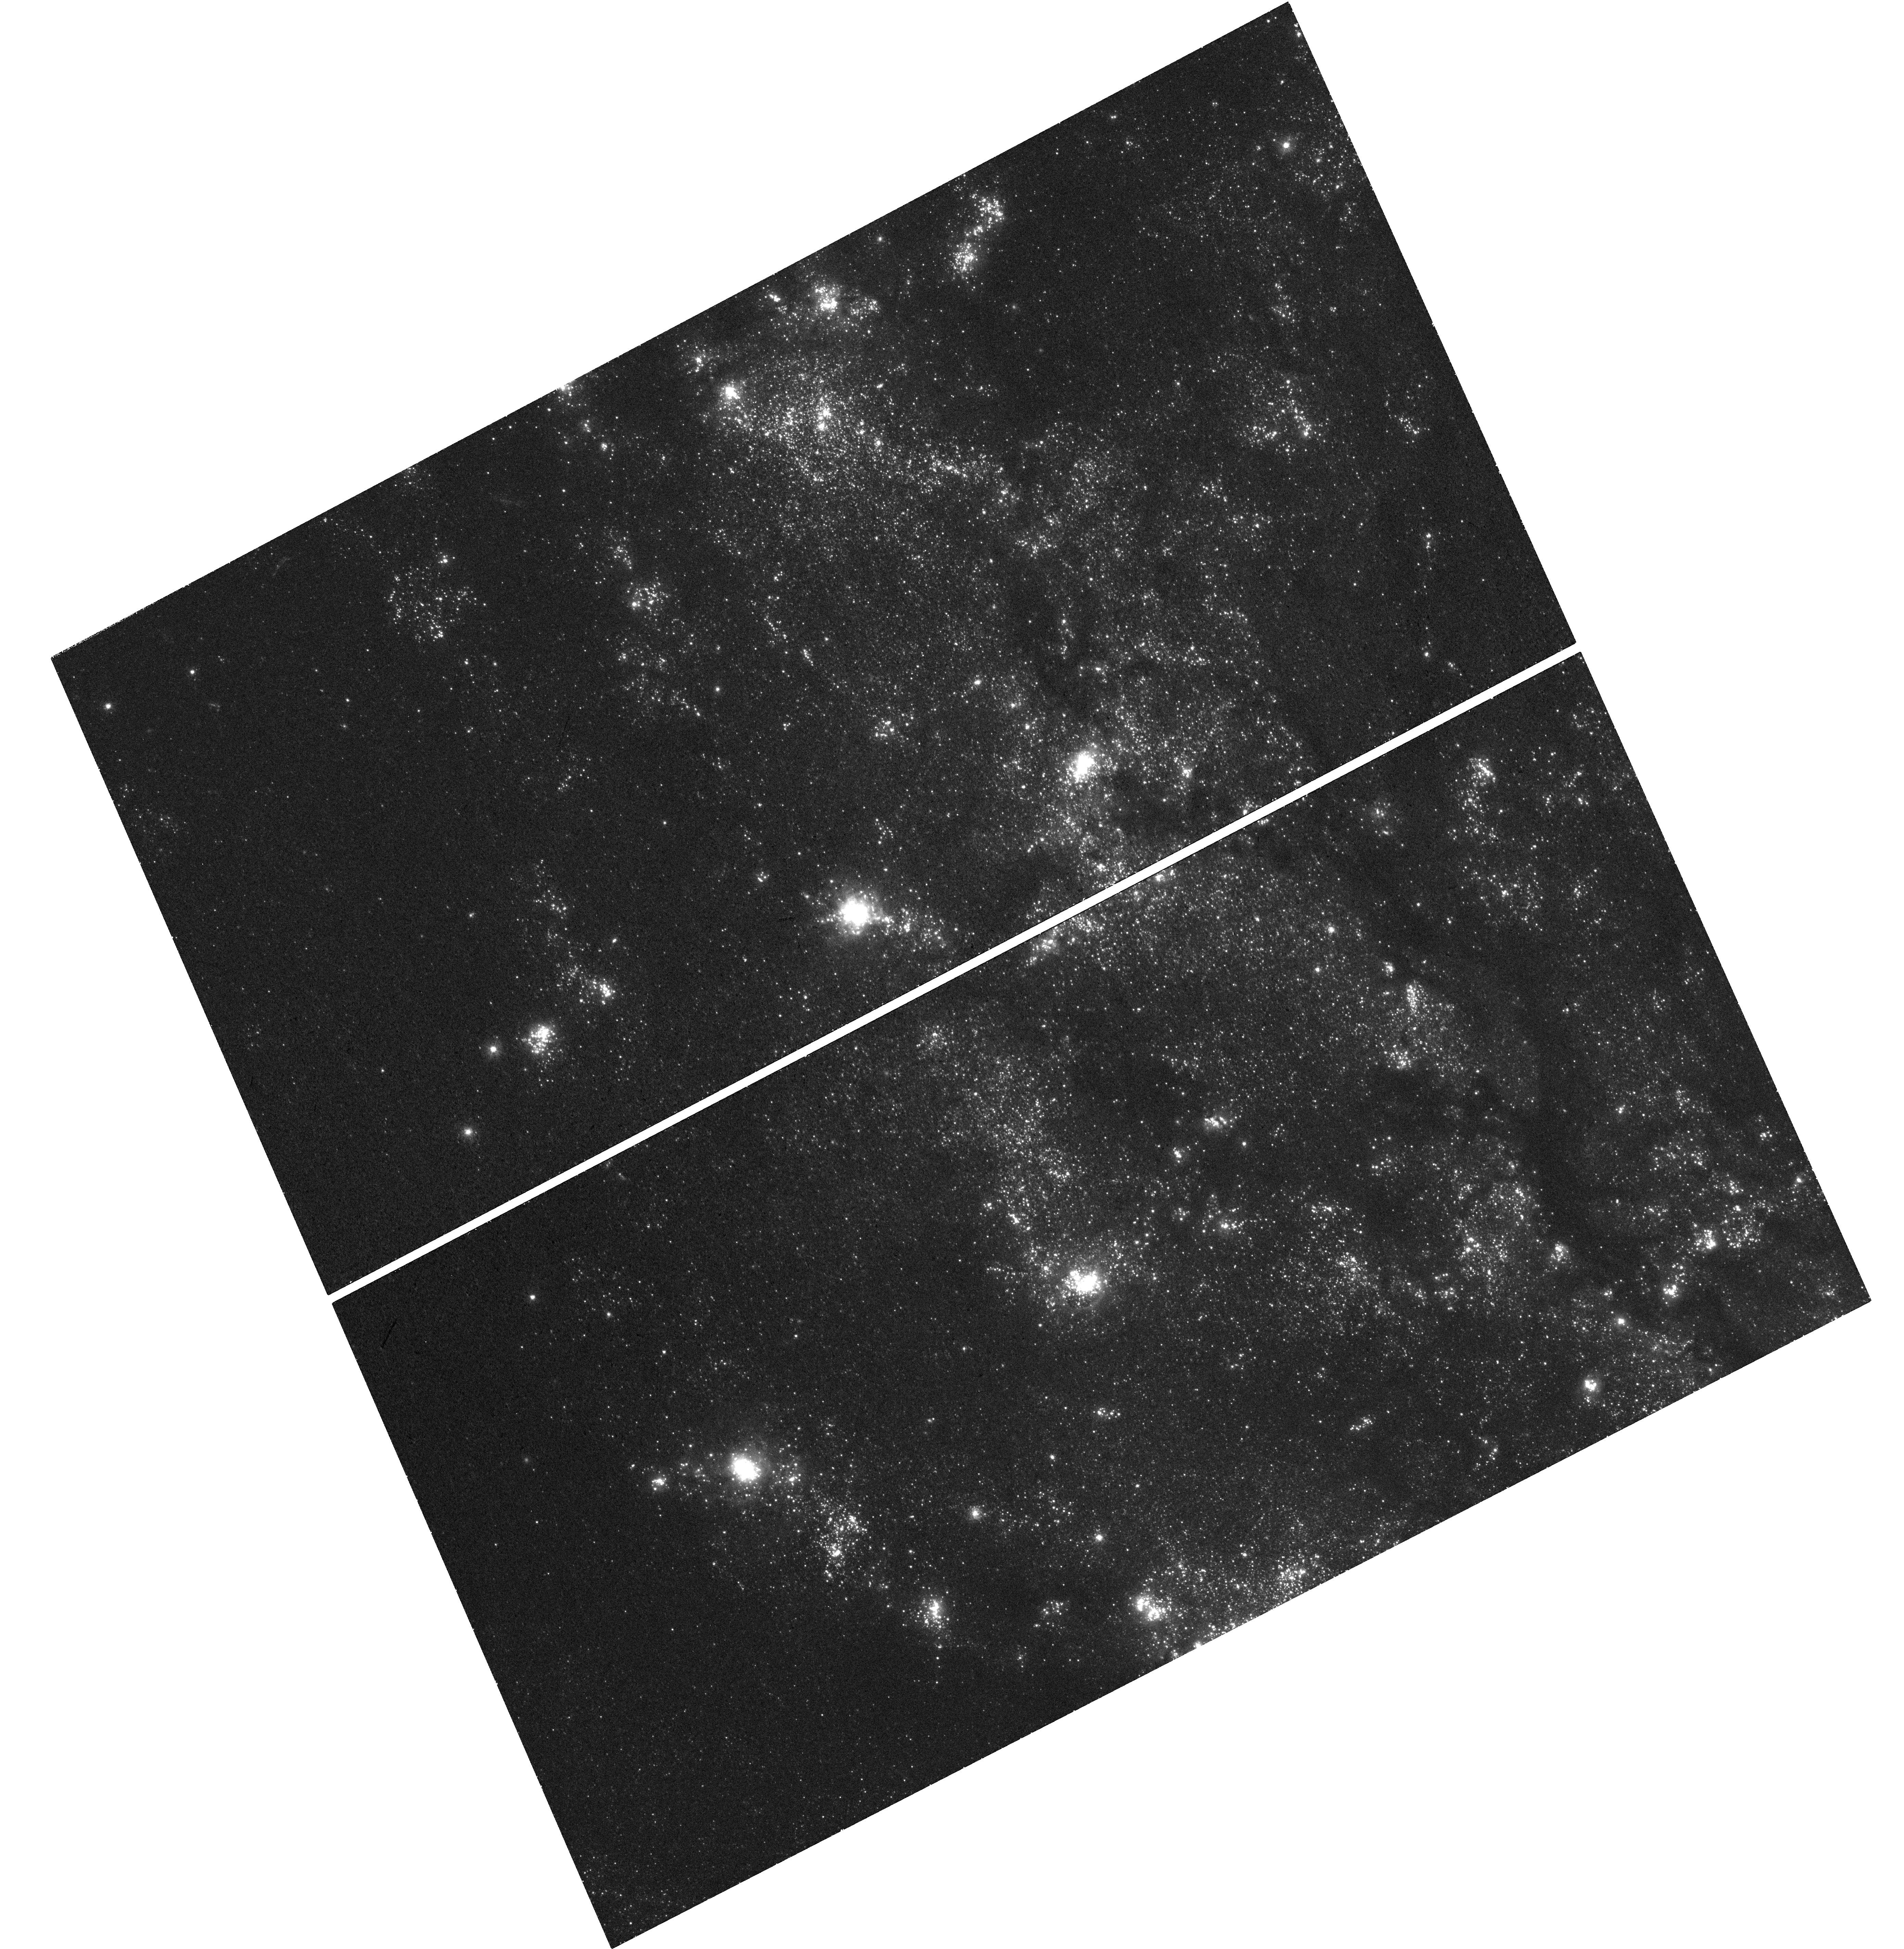
Target: M101-F1
Instrument: WFC3/UVIS
Filter: F300X
Exposure: 43 min
Observation ID: hst_15946_01_wfc3_uvis_f300x_ie3301

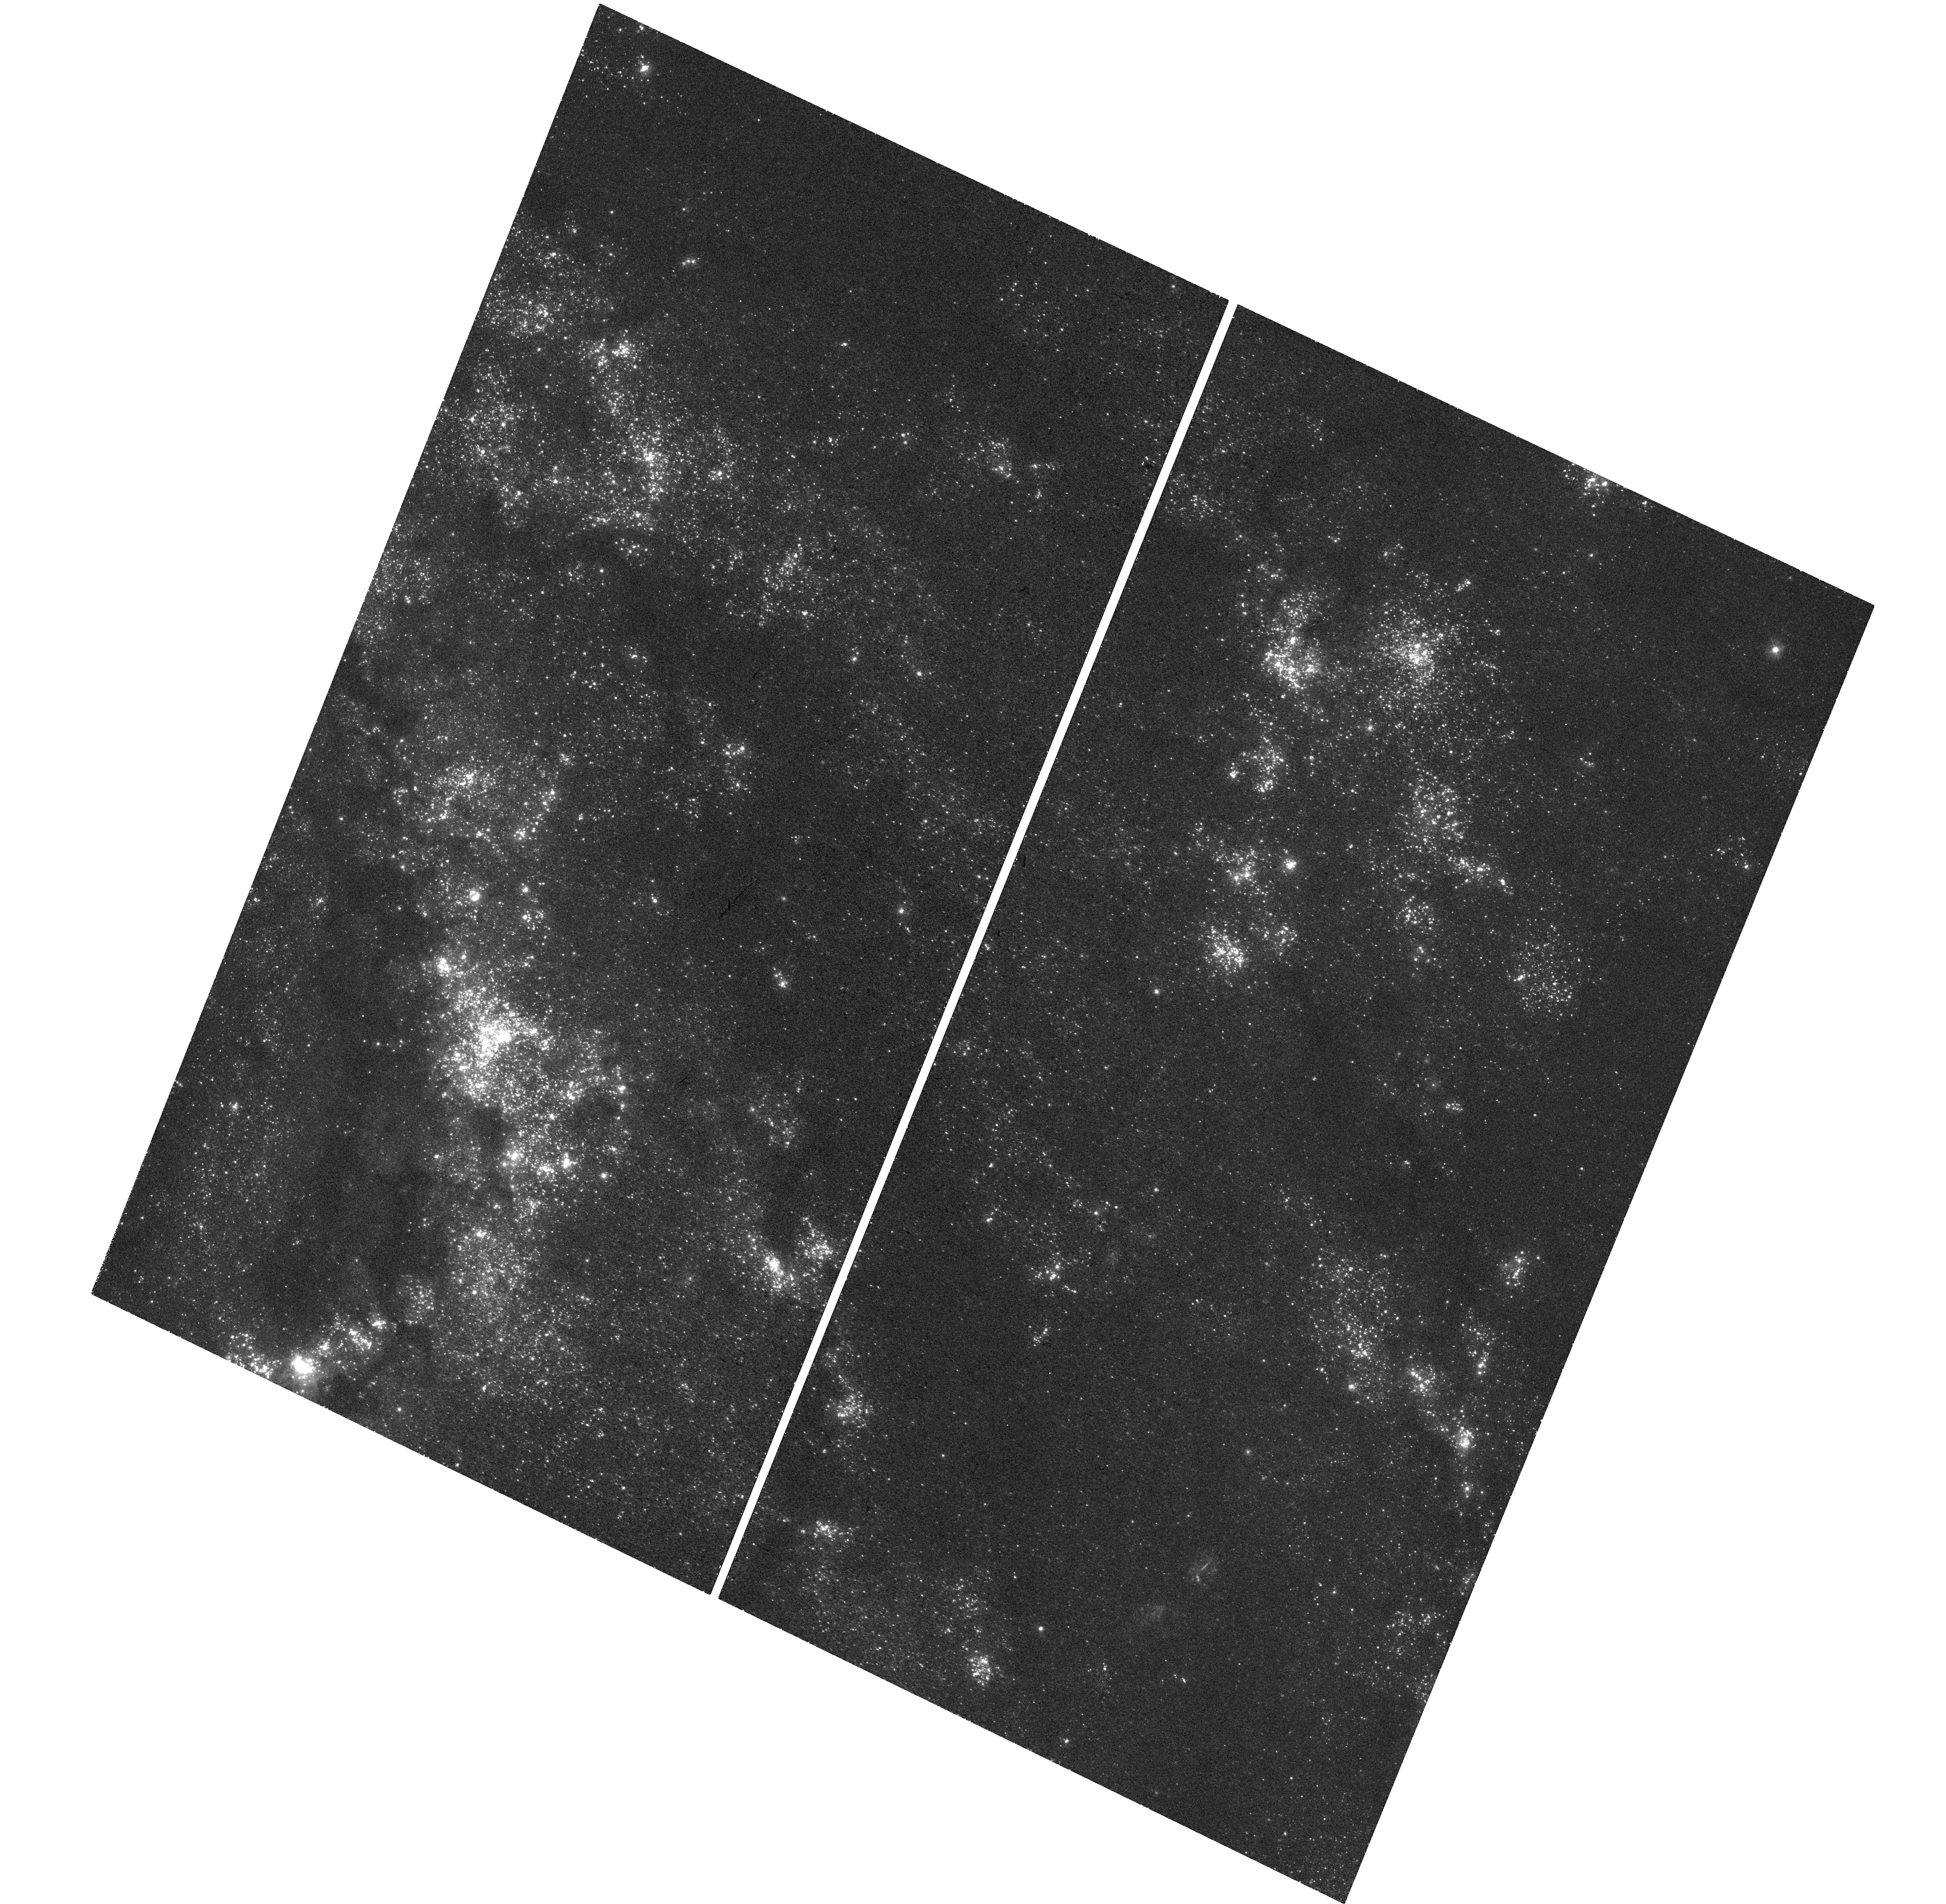
Target: M101-F2
Instrument: WFC3/UVIS
Filter: F300X
Exposure: 40 min
Observation ID: hst_15946_02_wfc3_uvis_f300x_ie3302

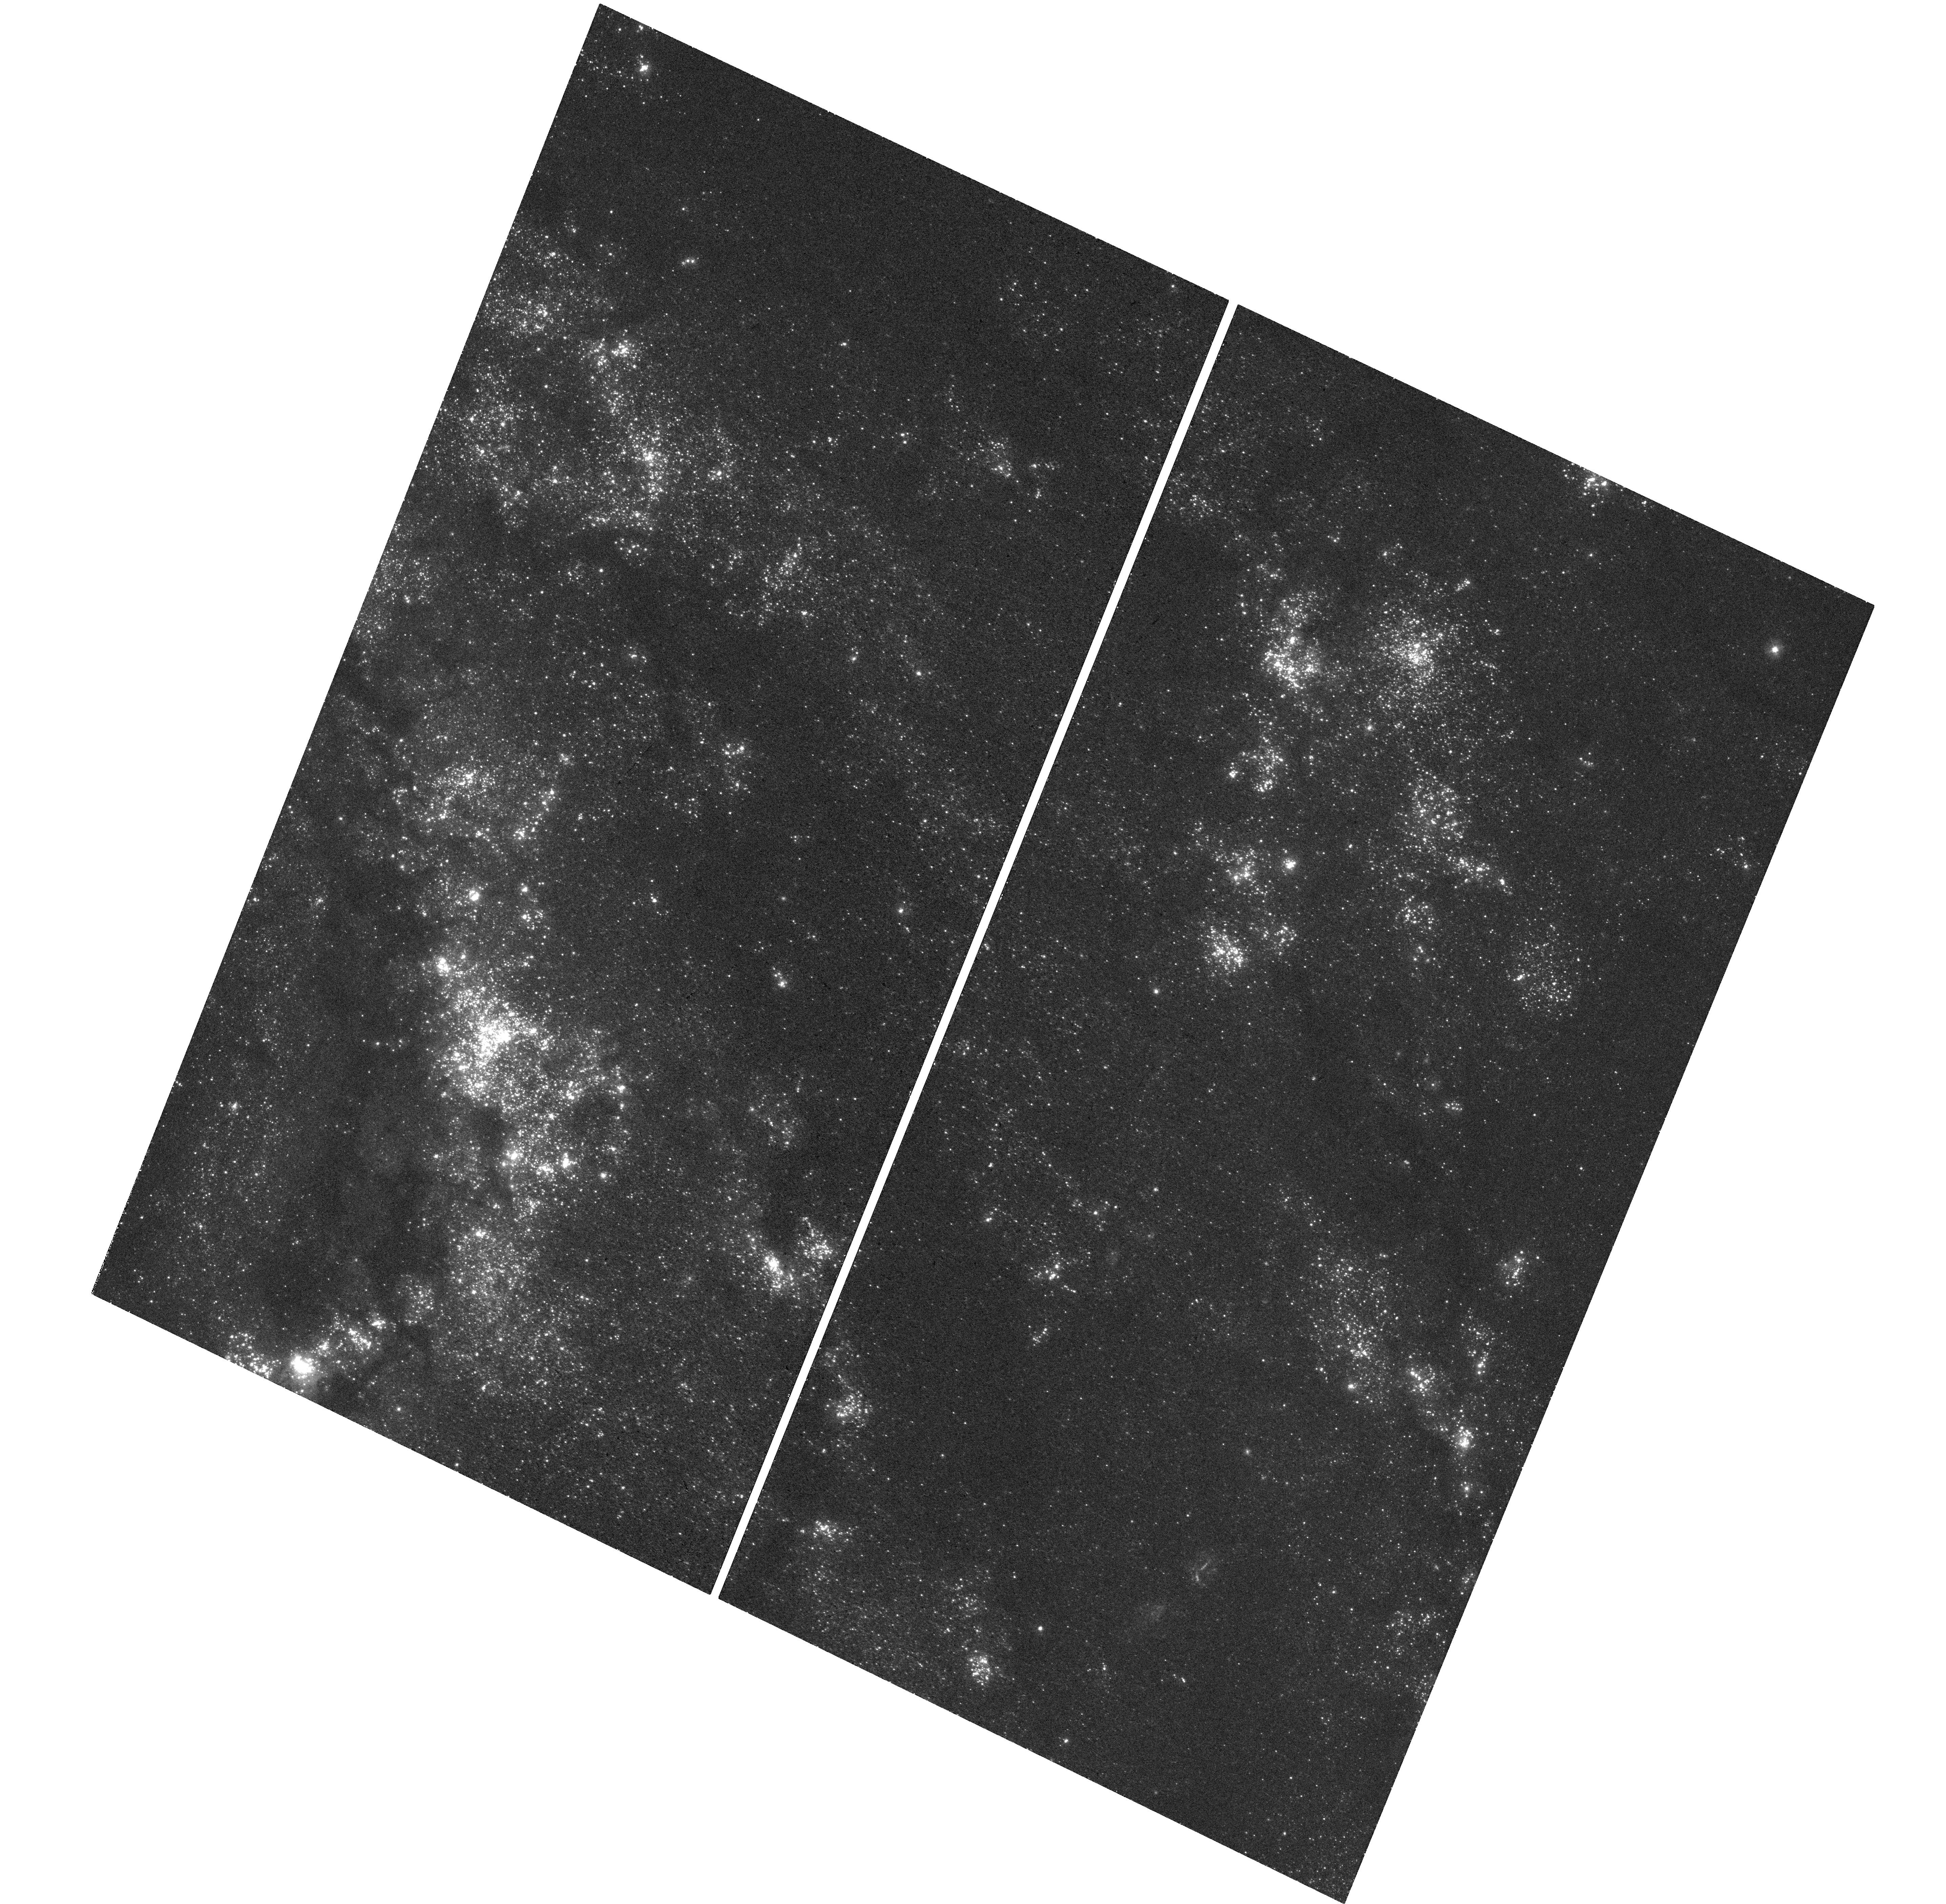
Target: M101-F2
Instrument: WFC3/UVIS
Filter: F300X
Exposure: 40 min
Observation ID: hst_15946_04_wfc3_uvis_f300x_ie3304

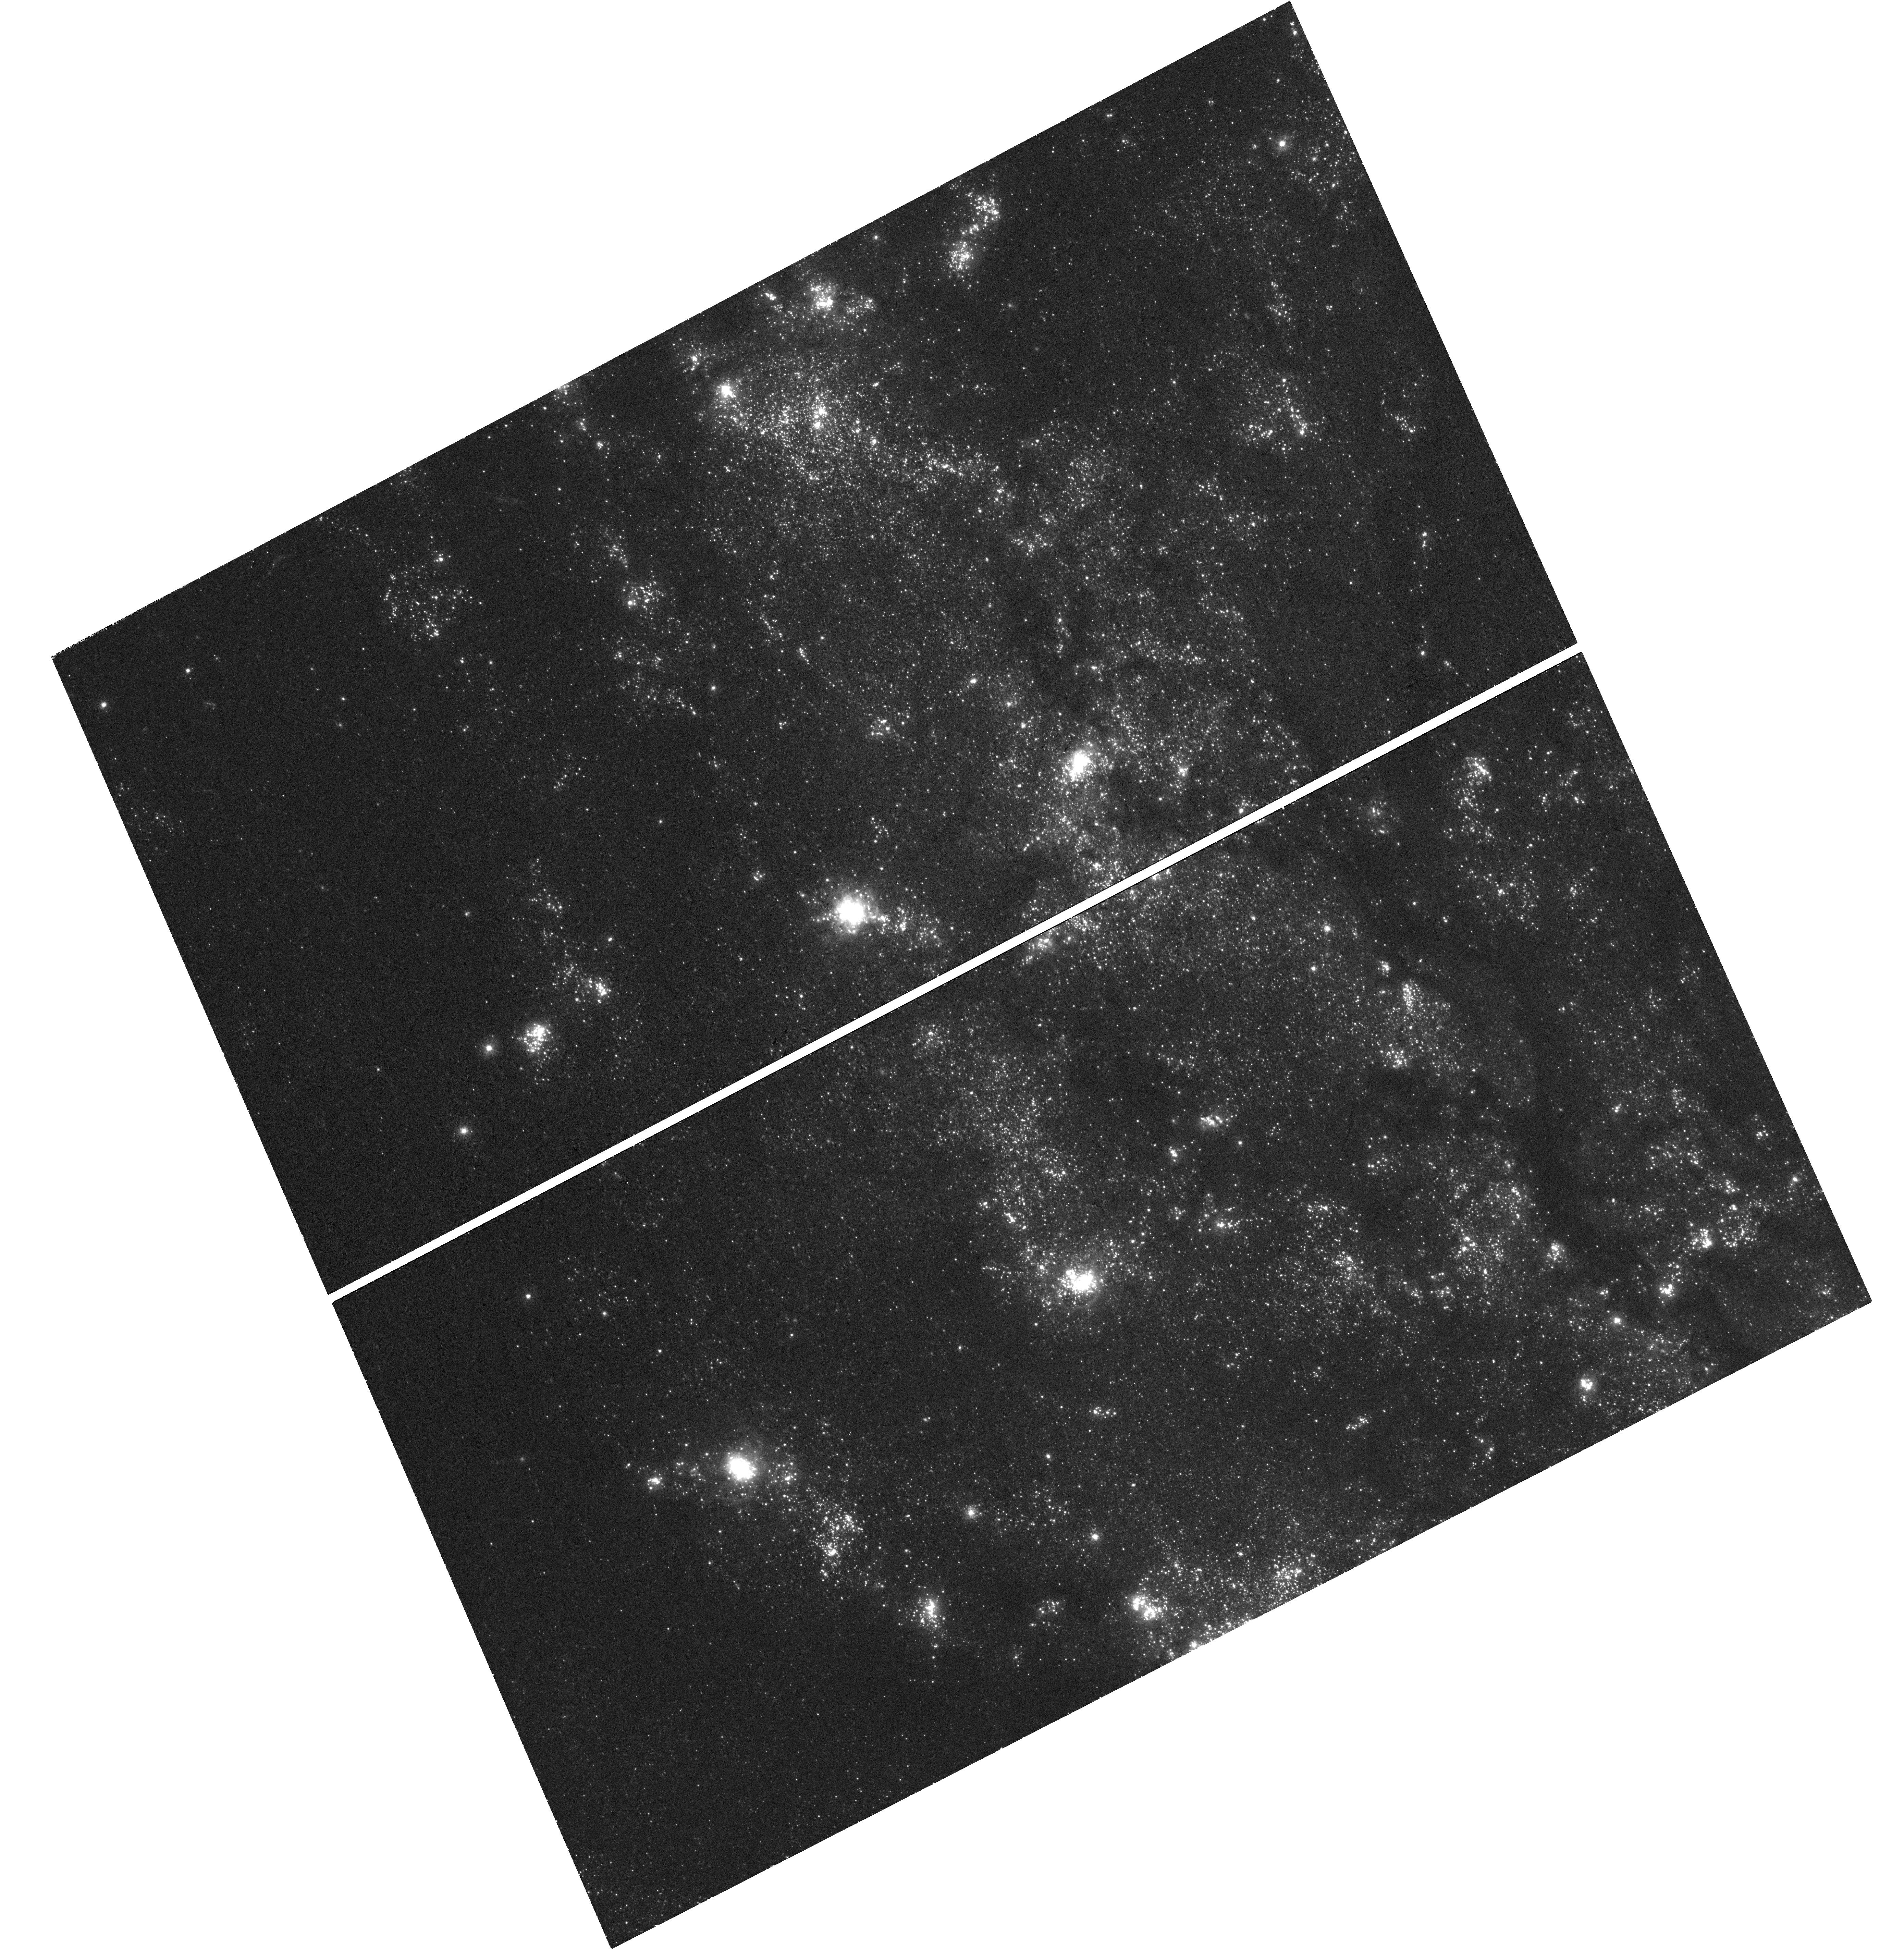
Target: M101-F1
Instrument: WFC3/UVIS
Filter: F300X
Exposure: 43 min
Observation ID: hst_15946_03_wfc3_uvis_f300x_ie3303

Towards a 1% local determination of the Hubble constant: quantifying stellar association bias in the supernova-host galaxy M101 (PI: Anderson, Richard I)

The growing tension among recent measurements of the present-day value of the Hubble Constant (H0) is one of the potentially most consequential open problems in astrophysics. The value of H0 inferred from early-Universe Cosmic Microwave Background measurements assuming the lambdaCDM Cosmological Concordance Model differs by 9.4 +/- 2.1 % (4.4 sigma) from H0 measured directly in the late Universe using a well-calibrated distance ladder that is free from such assumptions. It is now crucial to push the measurement accuracies to the extreme in order either to identify previously unrecognized or underestimated systematic observational error, or to demonstrate a need to modify lambdaCDM, which would place fundamental physics at the verge of a breakthrough. This proposal seeks to exploit HST/WFC3's unique UV capabilities to increase the accuracy of the late-Universe H0 measurement based on Cepheid variable stars and type-Ia supernovae (SNIa). The requested F300X passband observations of Cepheids in the closest SNIa host galaxy M101 will enable: a) direct measurements of the blending frequency of Cepheids with physically associated hot, early-type stars; b) direct measurements of the photometric bias incurred by such blending; c) improved selection criteria for extragalactic Cepheid searches that will help to further reduce the impact of this bias in upcoming late-Universe H0 measurements. The proposed observations are particularly urgent since a) Gaia astrometry and HST photometry of Local Group Cepheids increase the need to correct for this bias and b) the currently applied bias correction, based on SNIa host analog M31, requires a sanity check as well as greater precision.